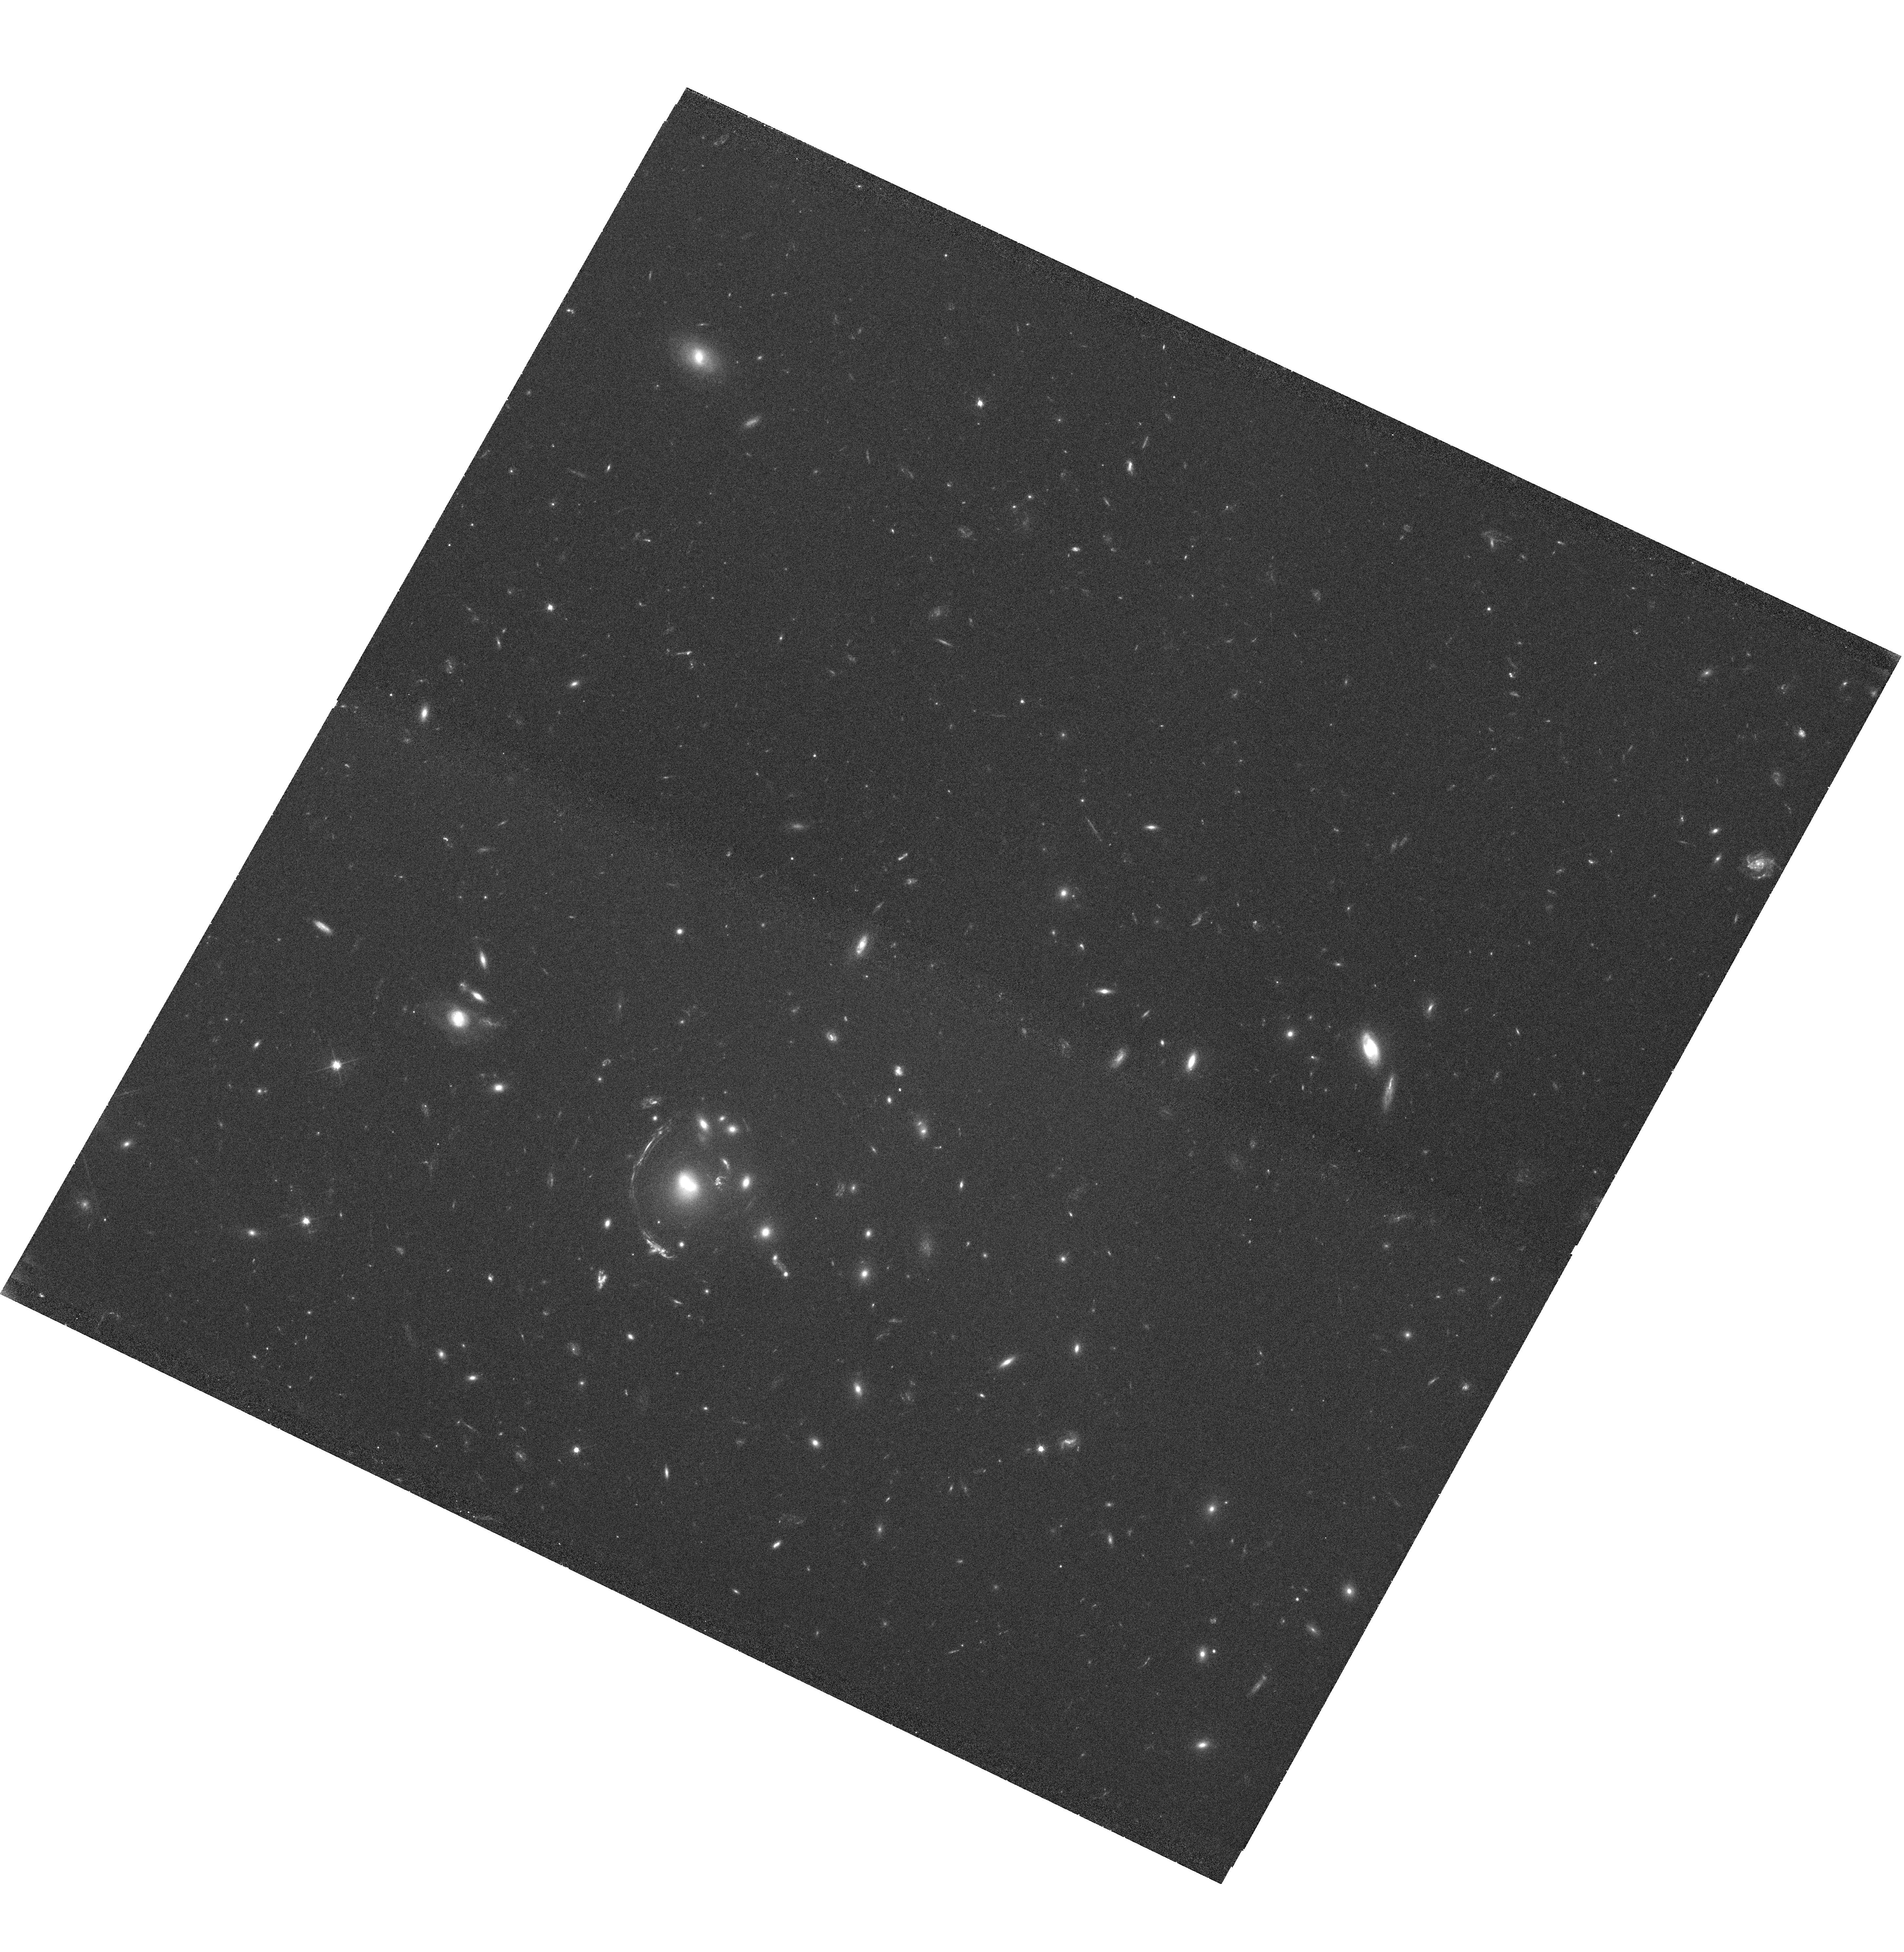
Target: LRG-3-817. Instrument: WFC3/UVIS. Filter: F606W. Exposure: 40 min. Observation ID: hst_11602_01_wfc3_uvis_f606w_ib4801

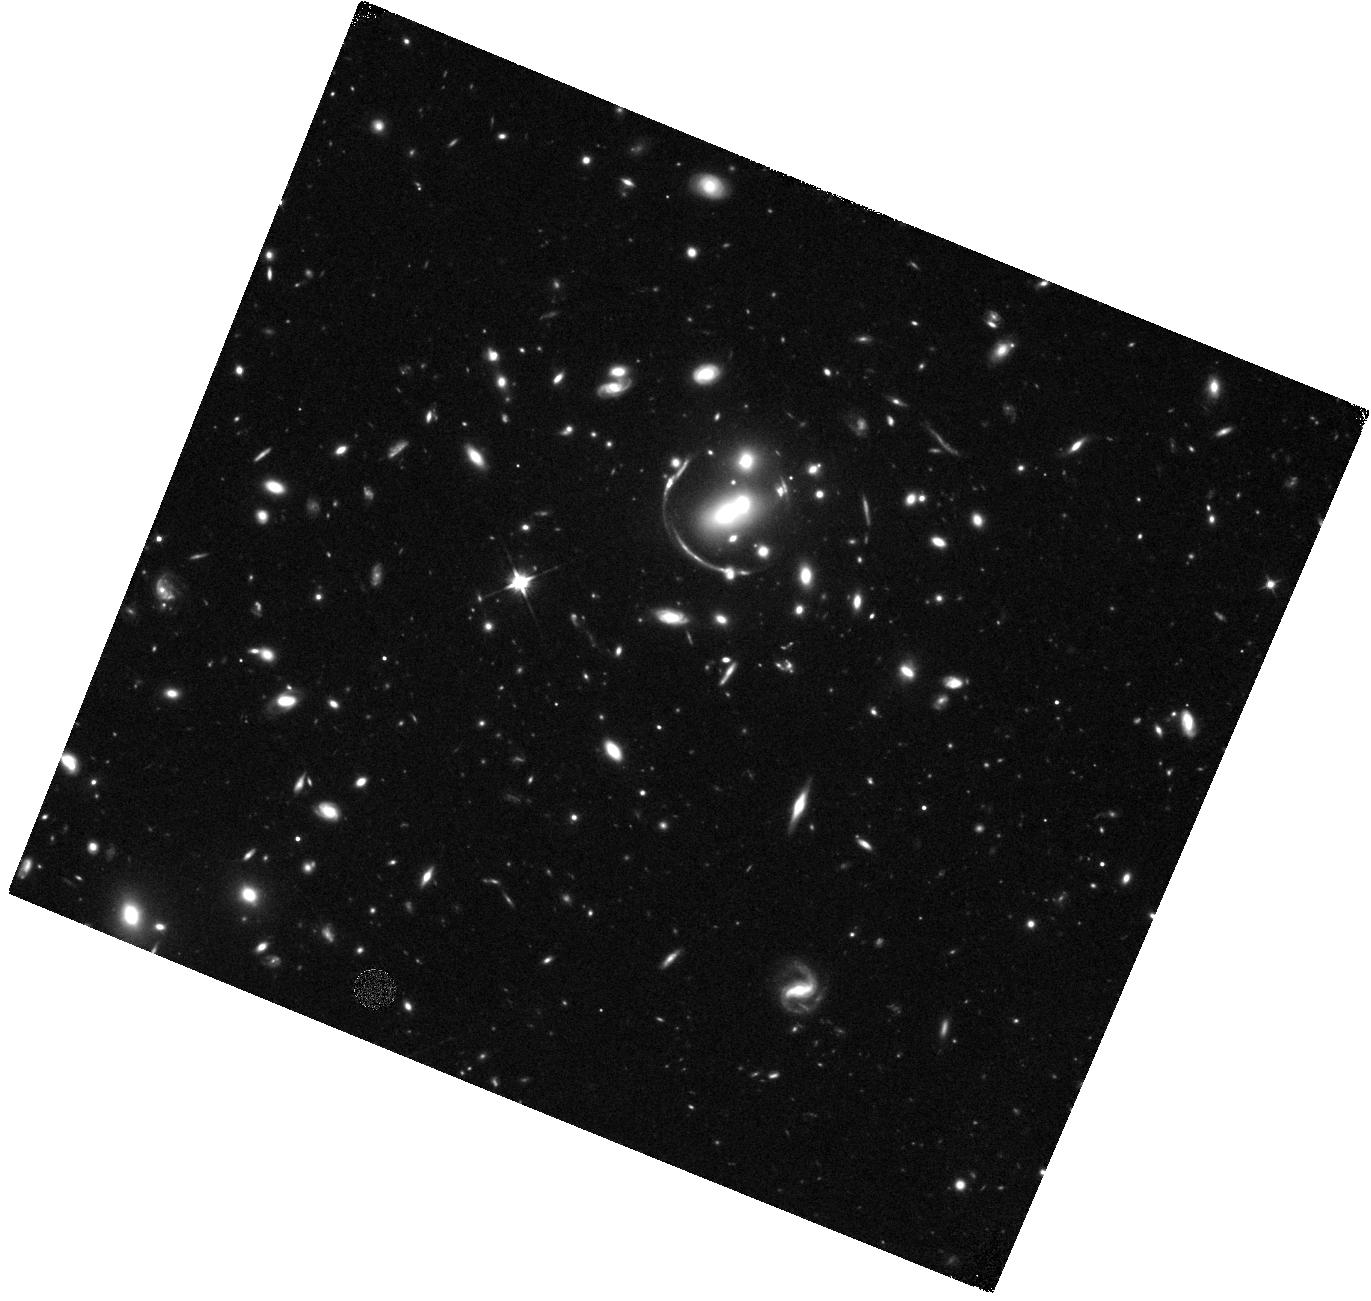
Target: LRG-4-606. Instrument: WFC3/IR. Filter: F110W. Exposure: 40 min. Observation ID: hst_11602_06_wfc3_ir_f110w_ib4806

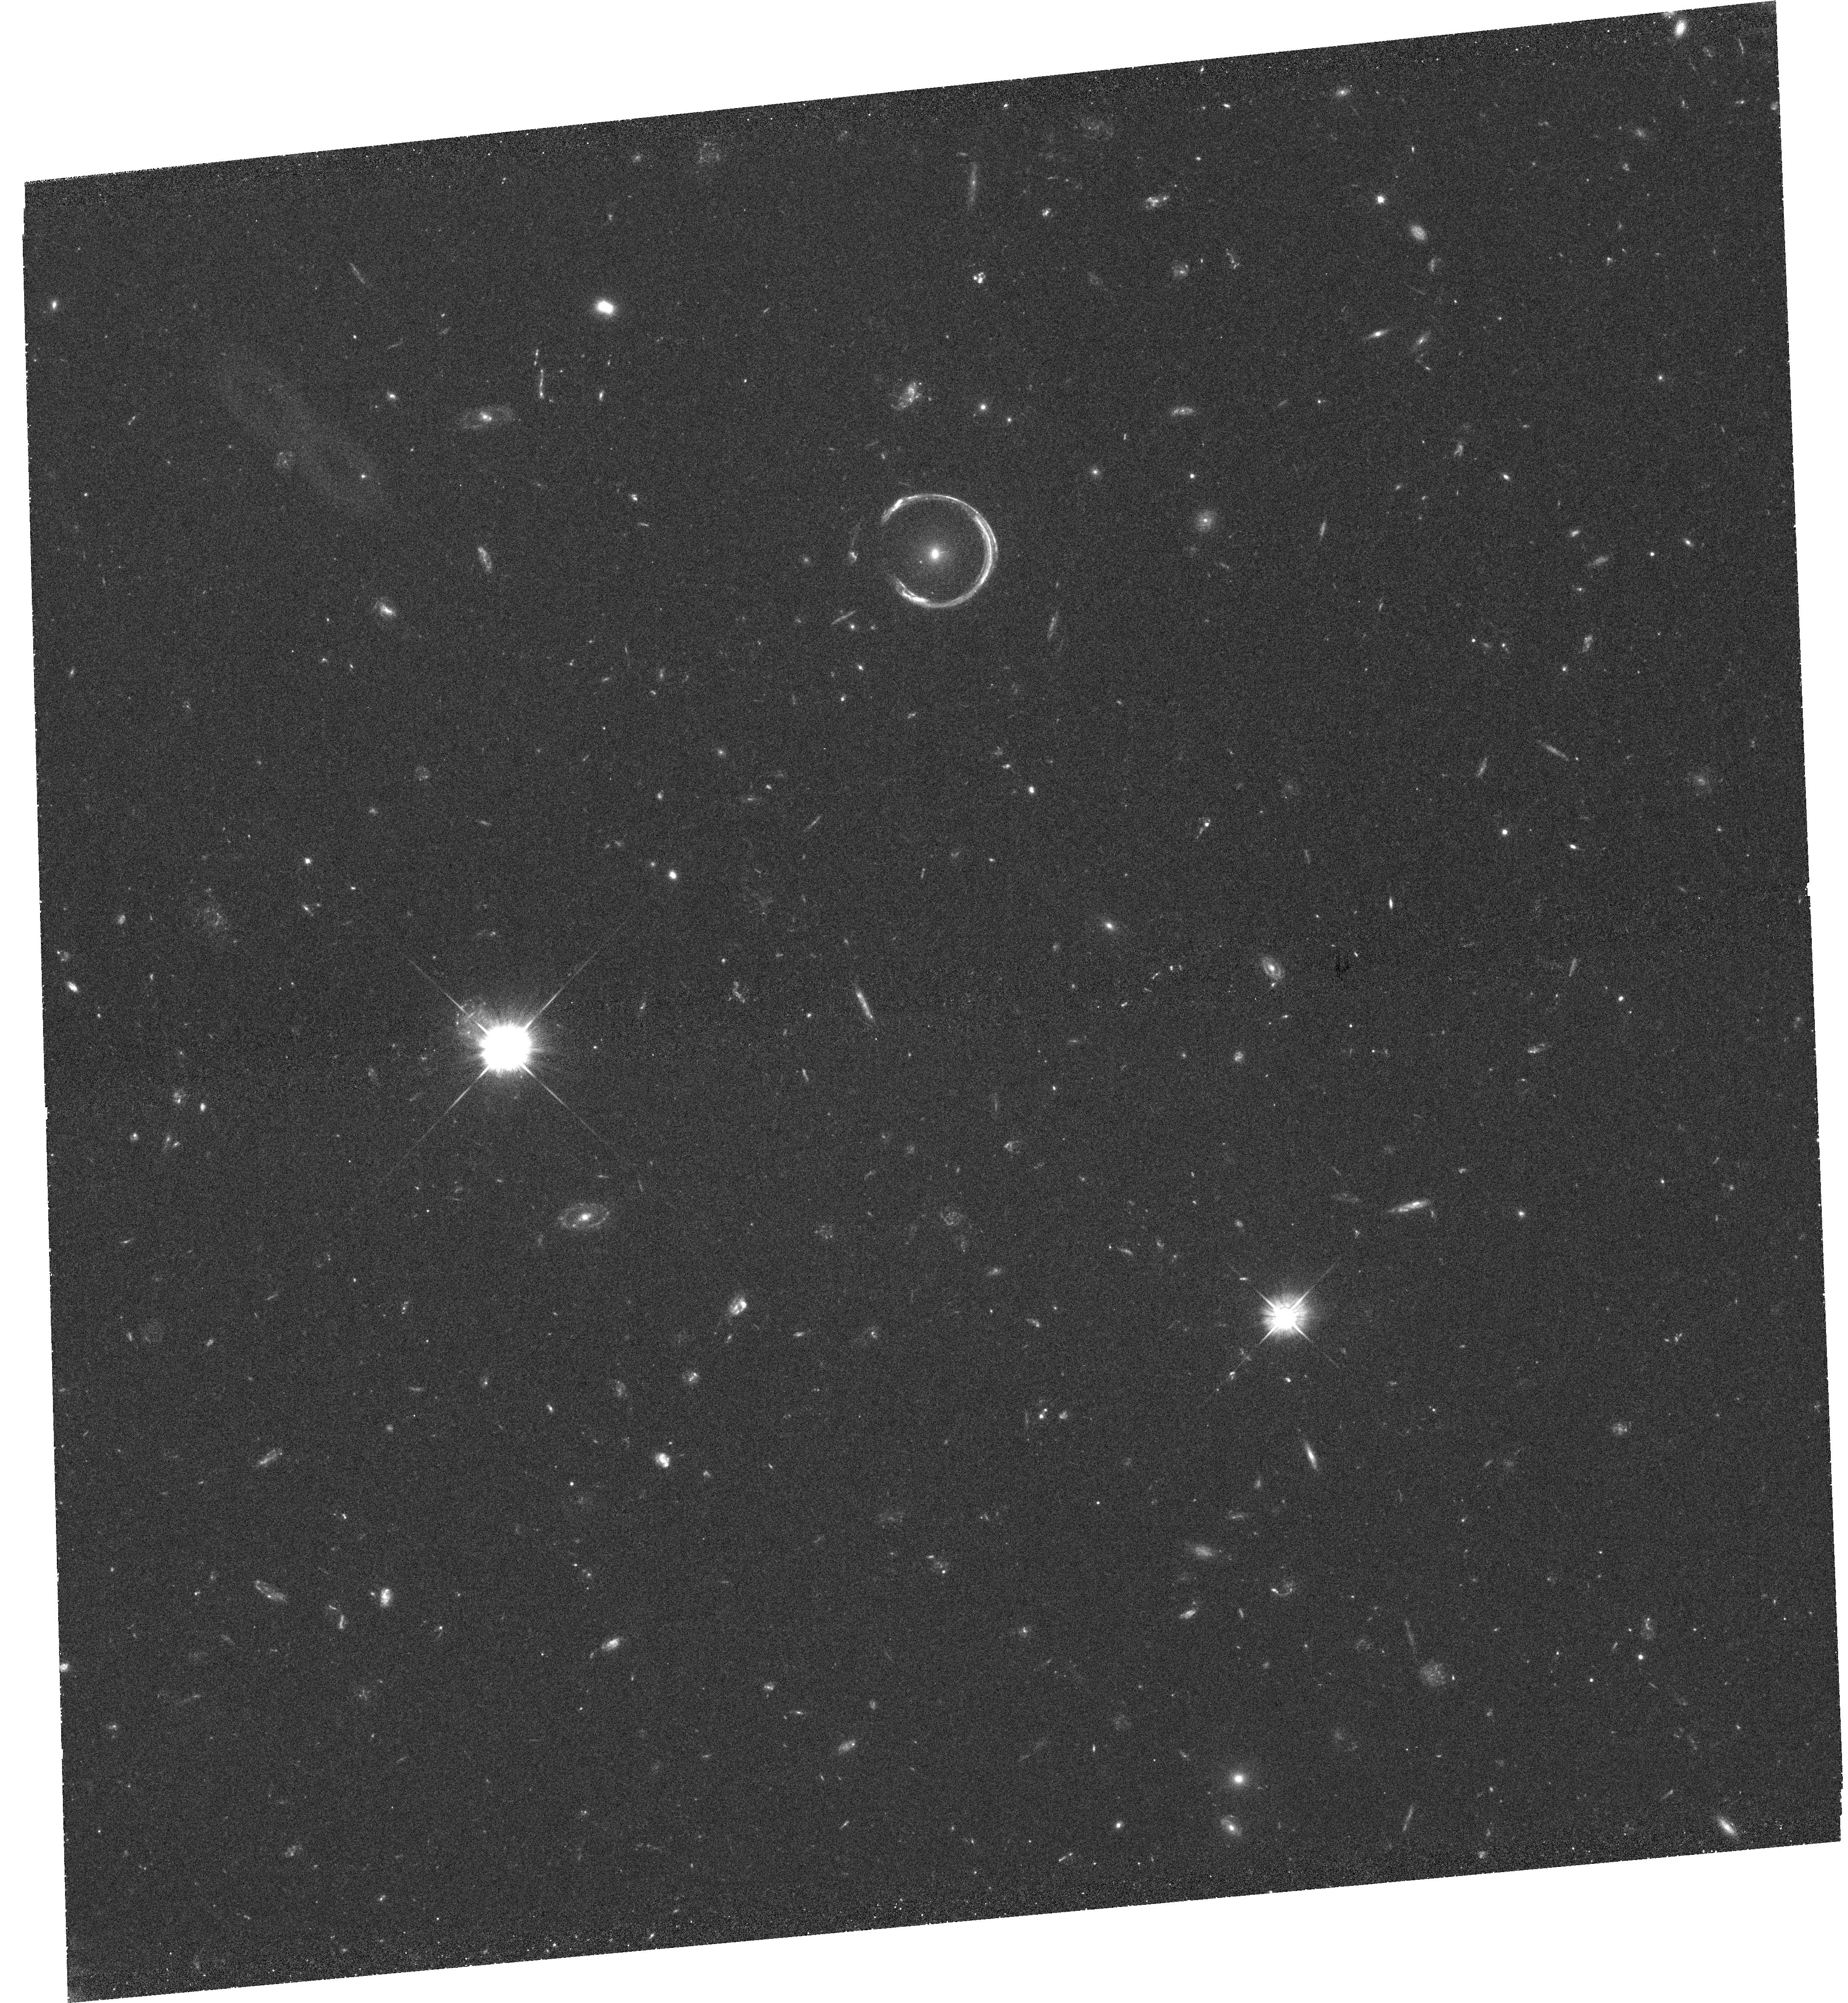
Target: LRG-3-757. Instrument: WFC3/UVIS. Filter: F475W. Exposure: 1.5 h. Observation ID: hst_11602_02_wfc3_uvis_f475w_ib4802

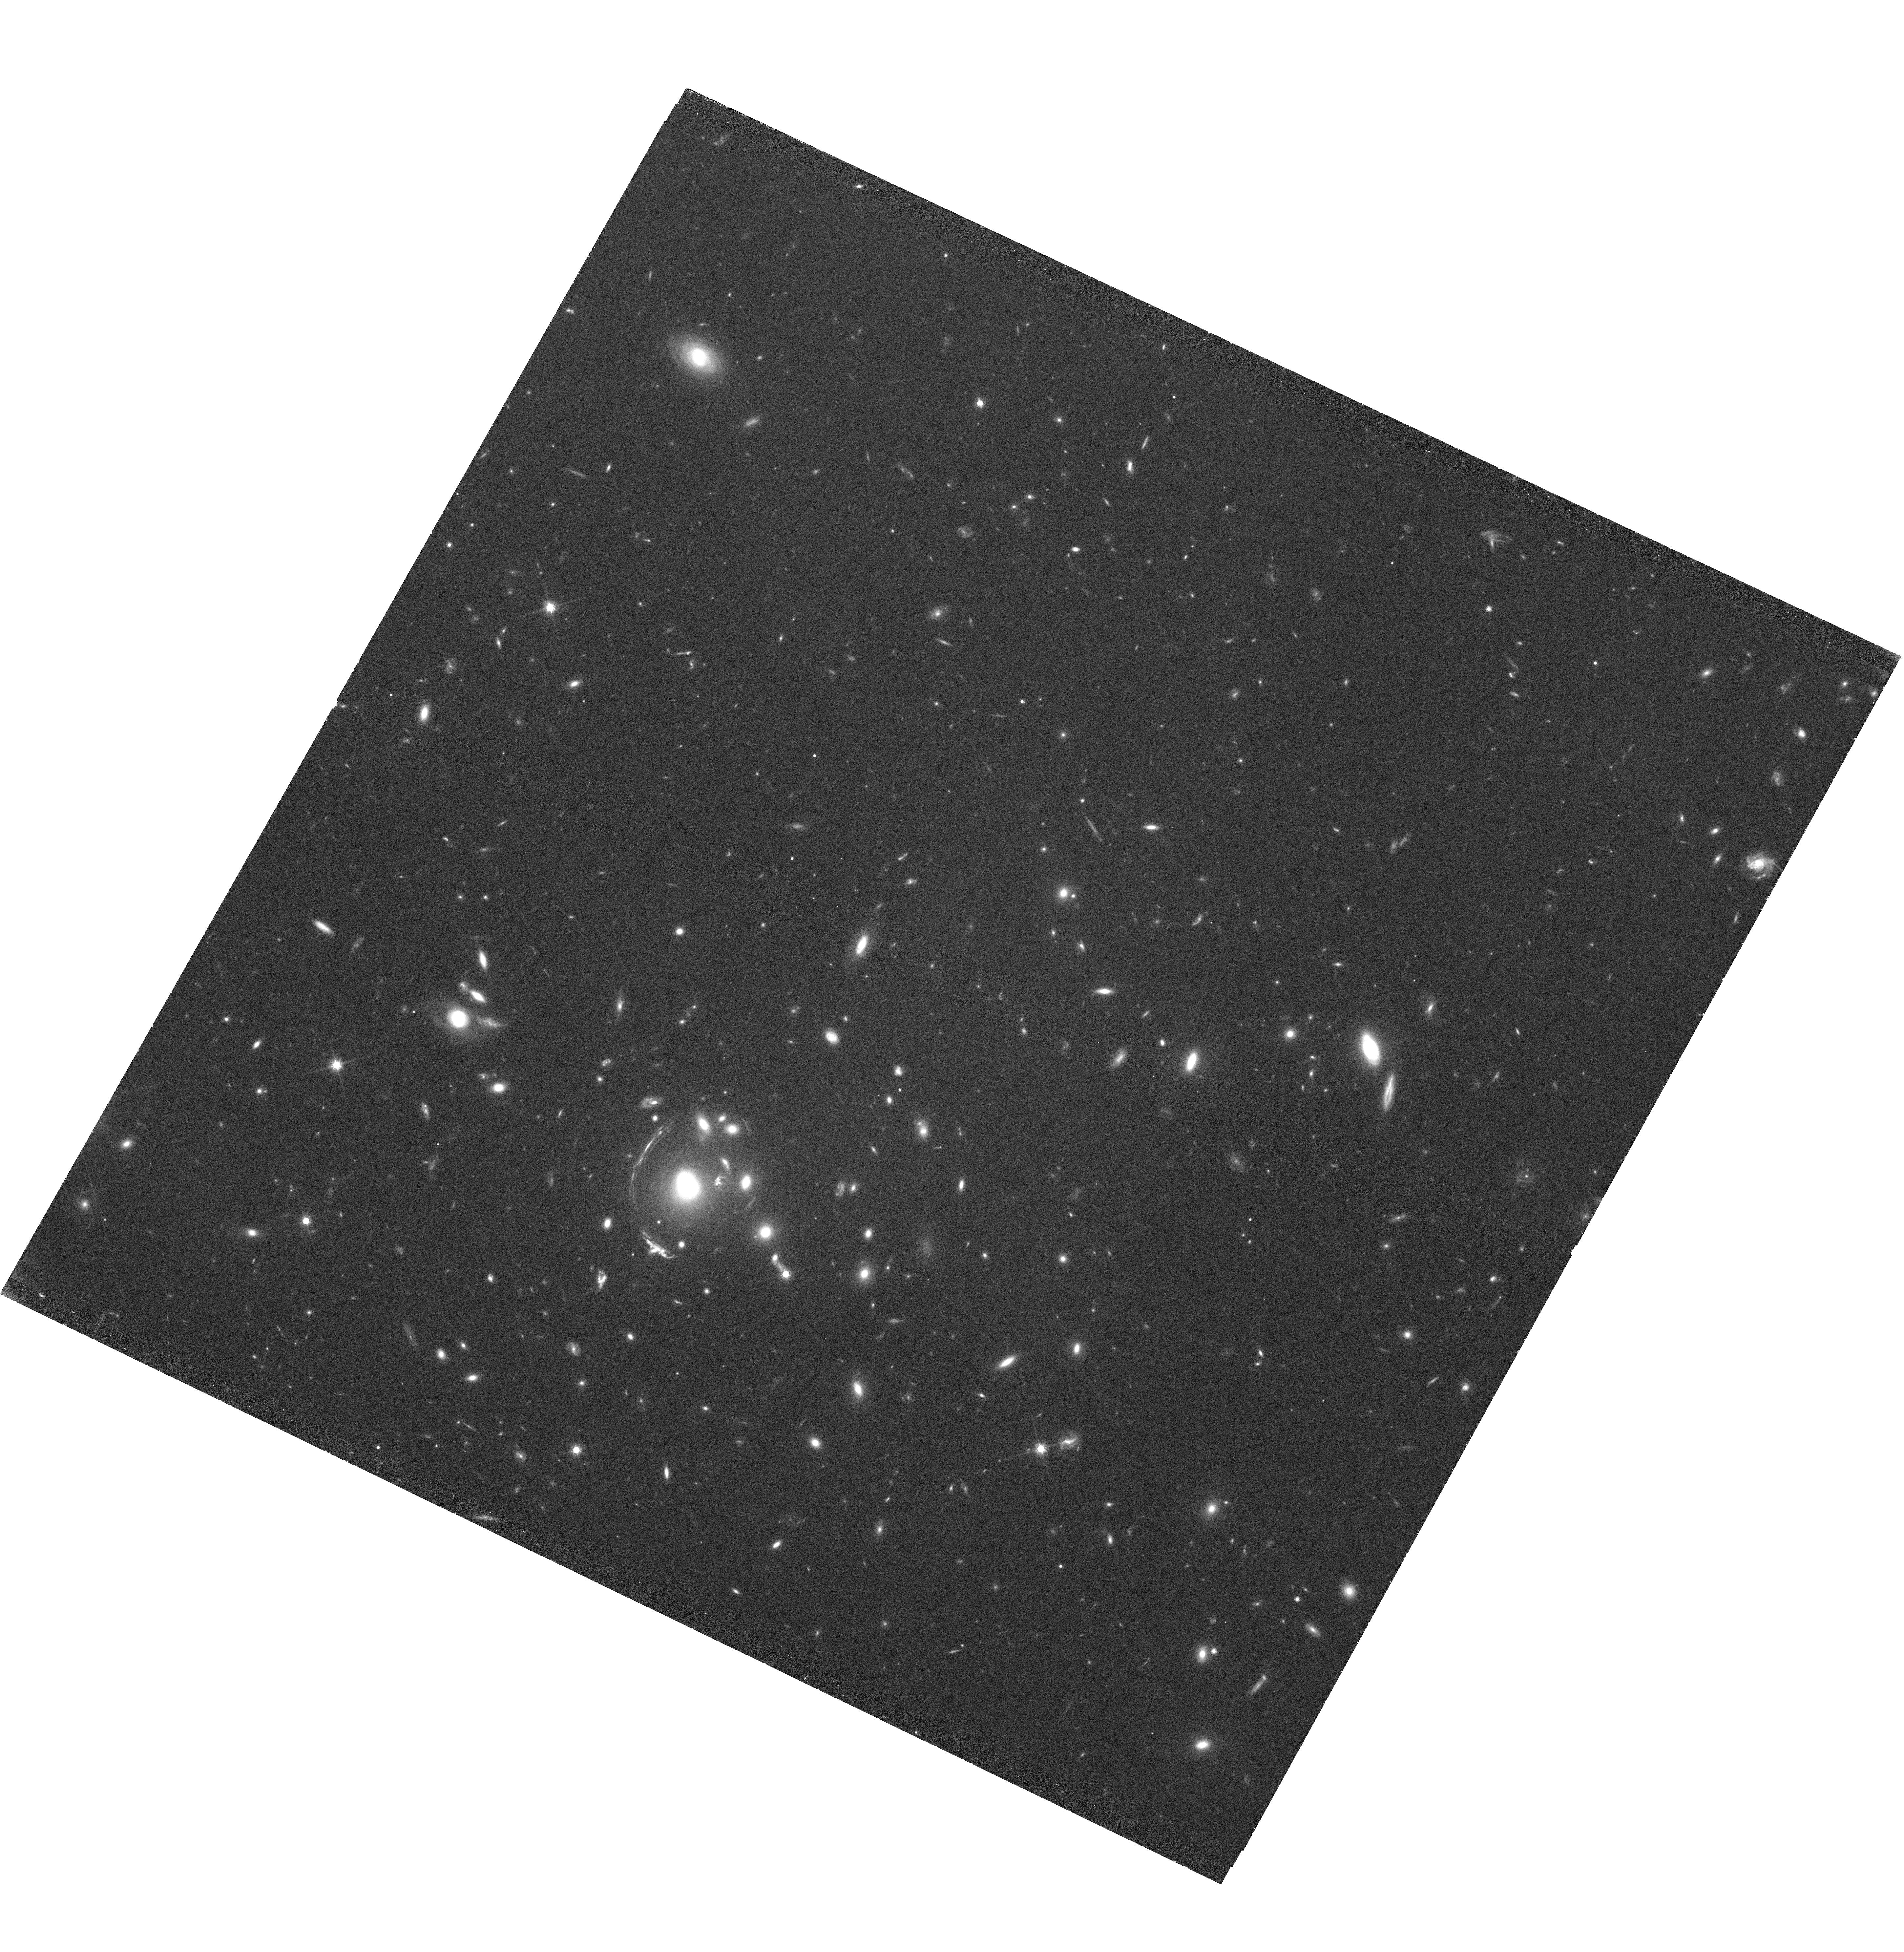
Target: LRG-3-817. Instrument: WFC3/UVIS. Filter: F814W. Exposure: 1.6 h. Observation ID: hst_11602_01_wfc3_uvis_f814w_ib4801

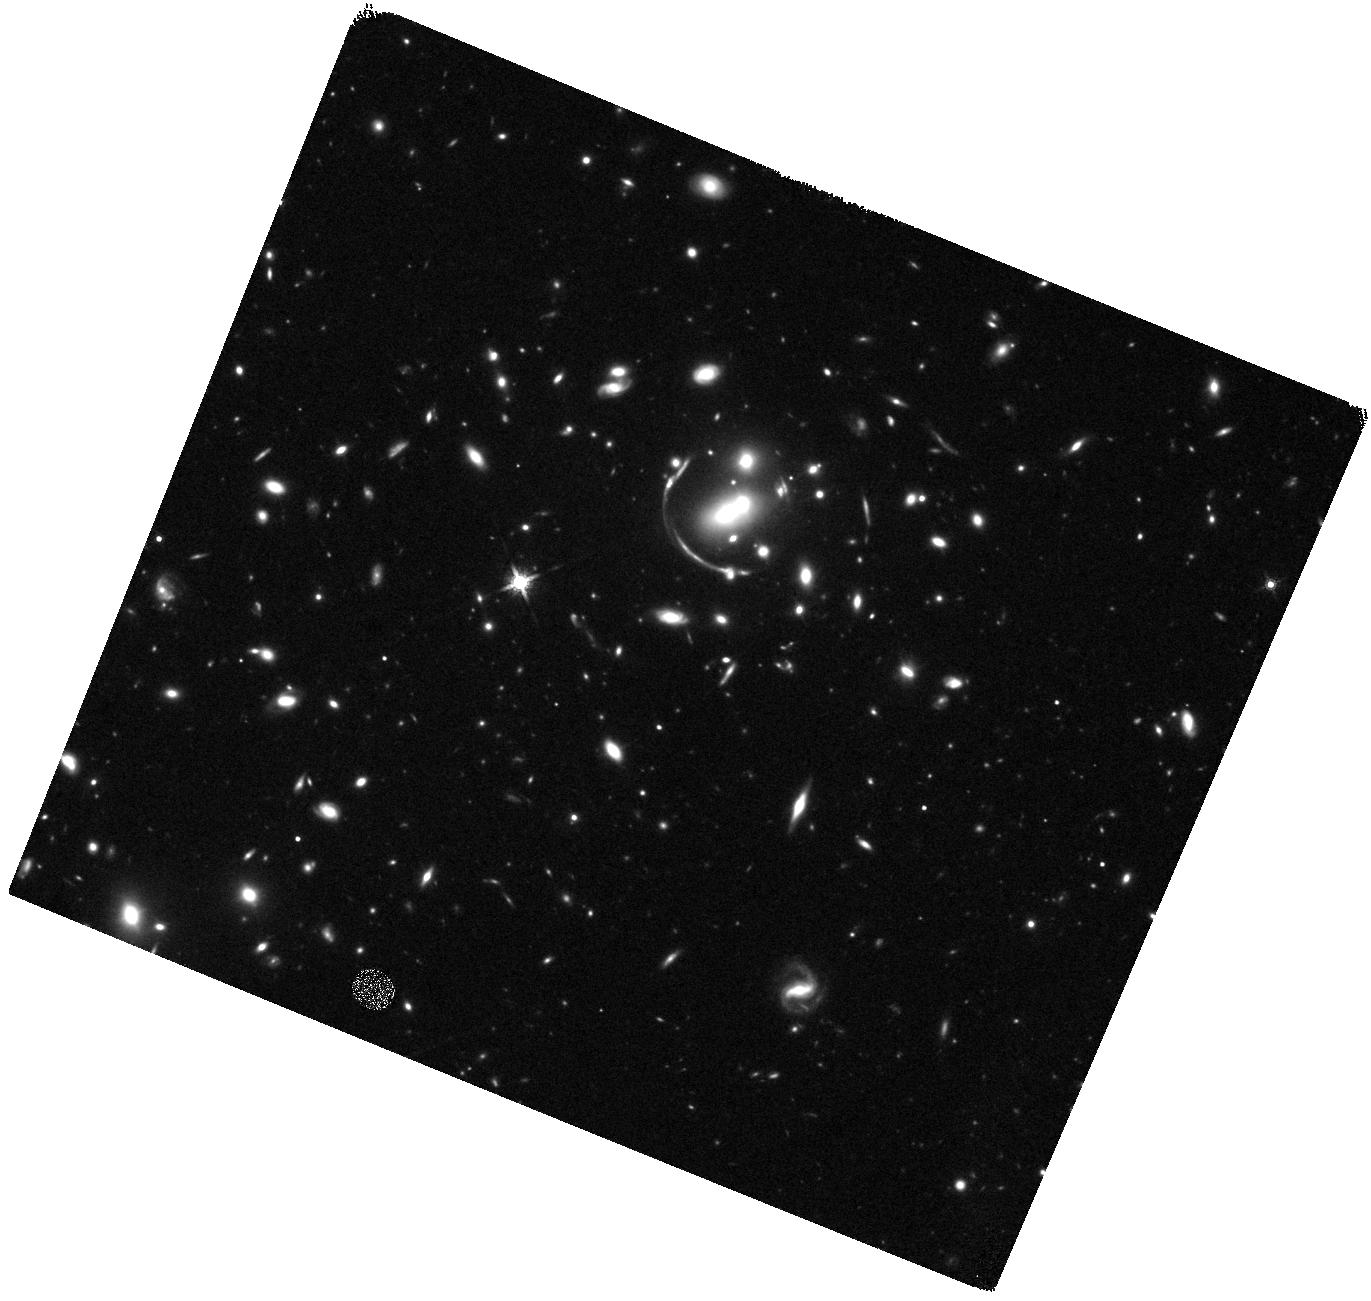
Target: LRG-4-606. Instrument: WFC3/IR. Filter: F160W. Exposure: 47 min. Observation ID: hst_11602_06_wfc3_ir_f160w_ib4806

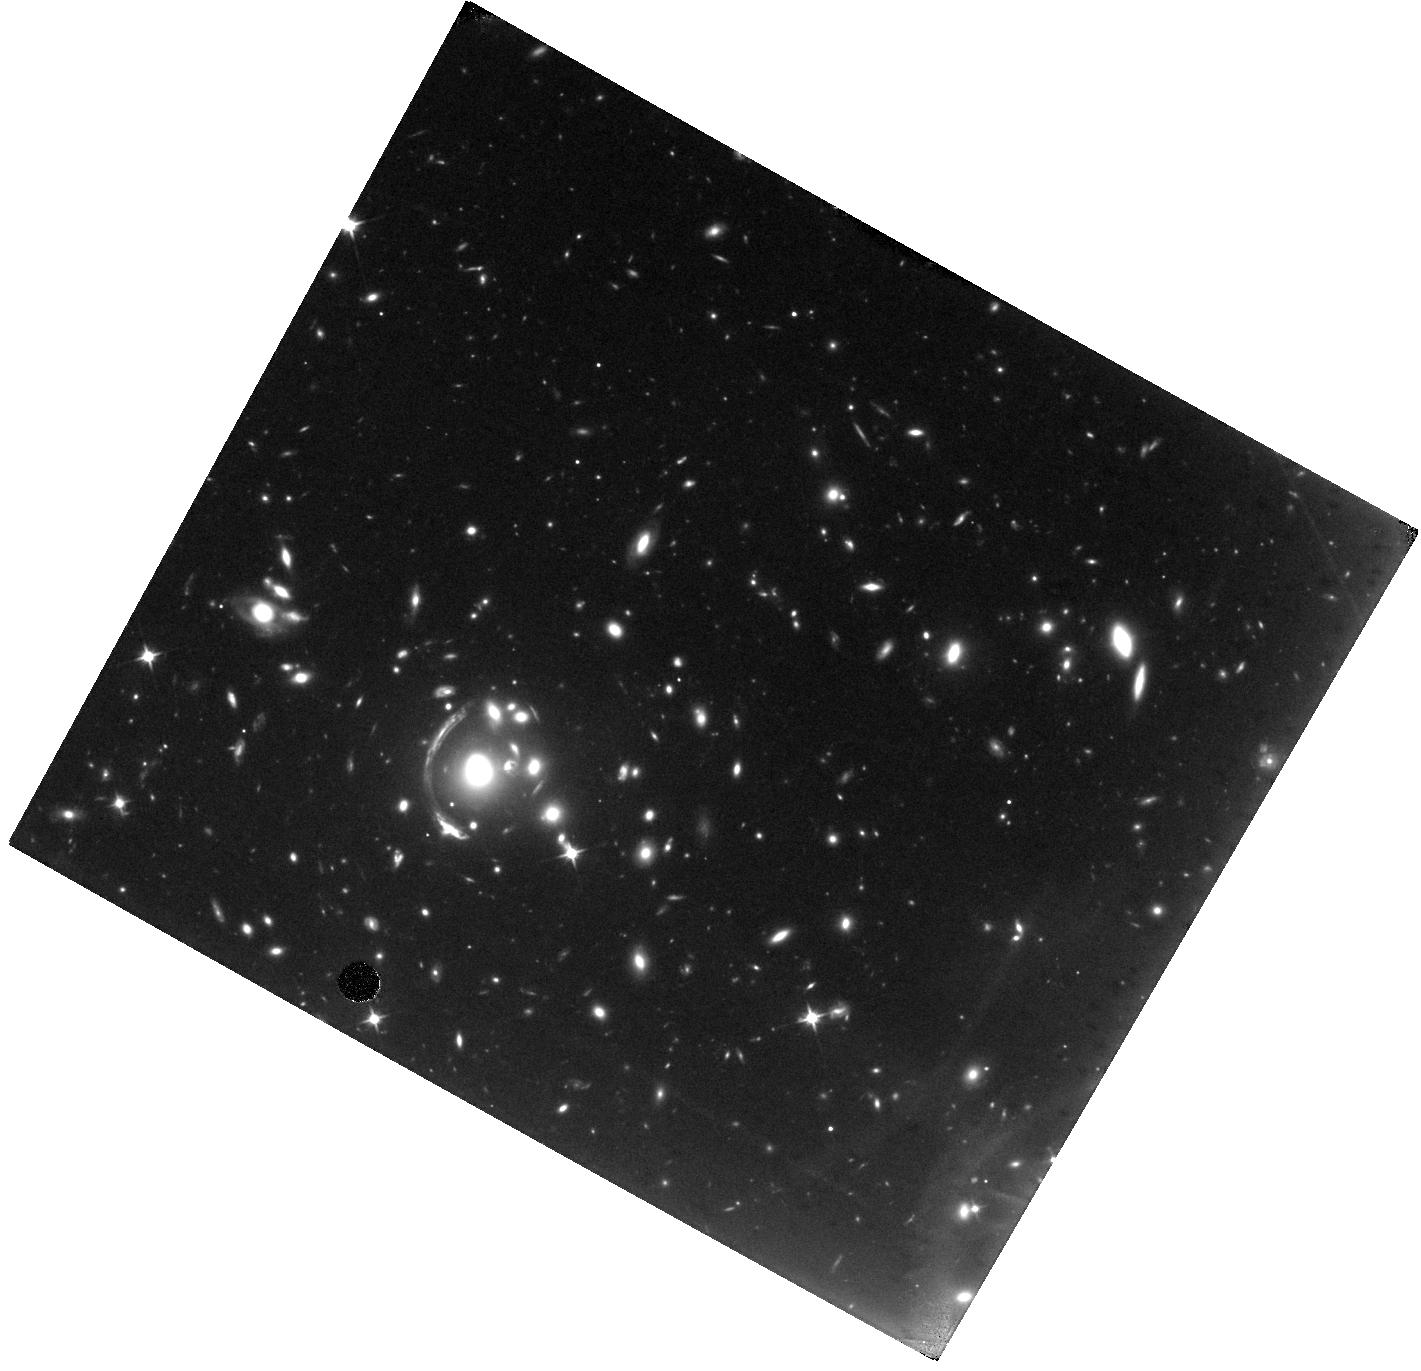
Target: LRG-3-817. Instrument: WFC3/IR. Filter: F110W. Exposure: 40 min. Observation ID: hst_11602_04_wfc3_ir_f110w_ib4804

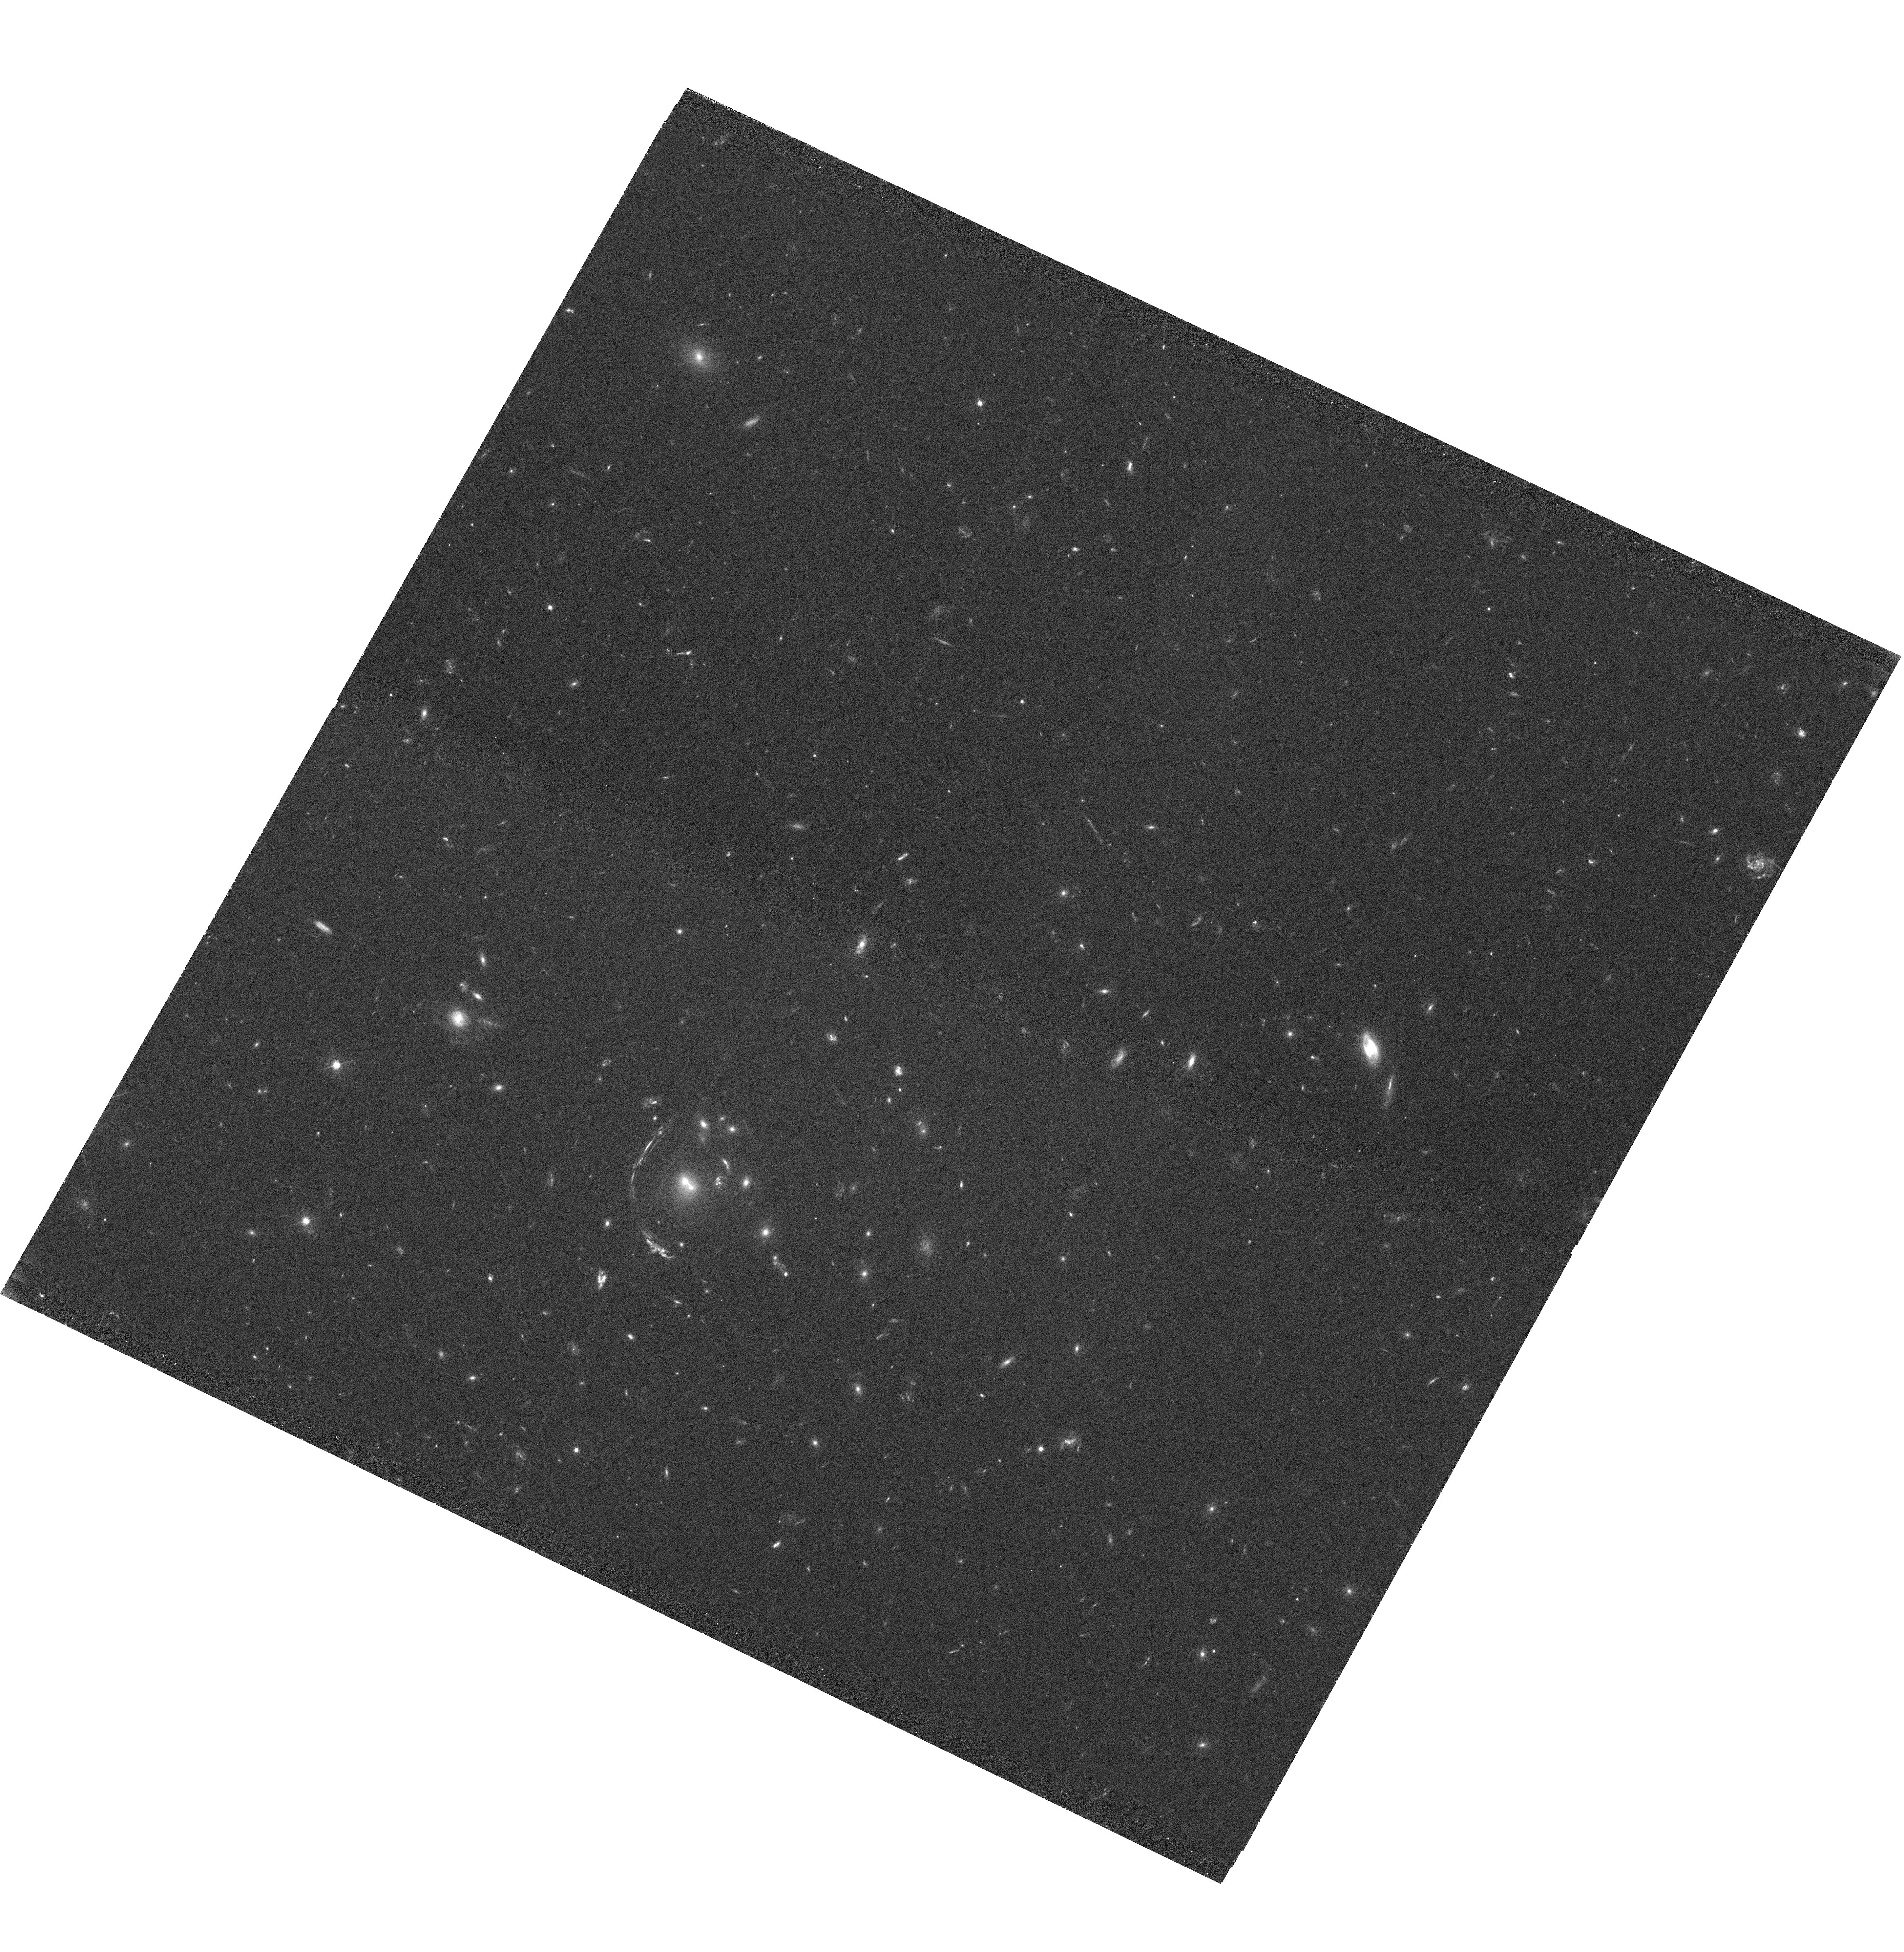
Target: LRG-3-817. Instrument: WFC3/UVIS. Filter: F475W. Exposure: 1.5 h. Observation ID: hst_11602_01_wfc3_uvis_f475w_ib4801

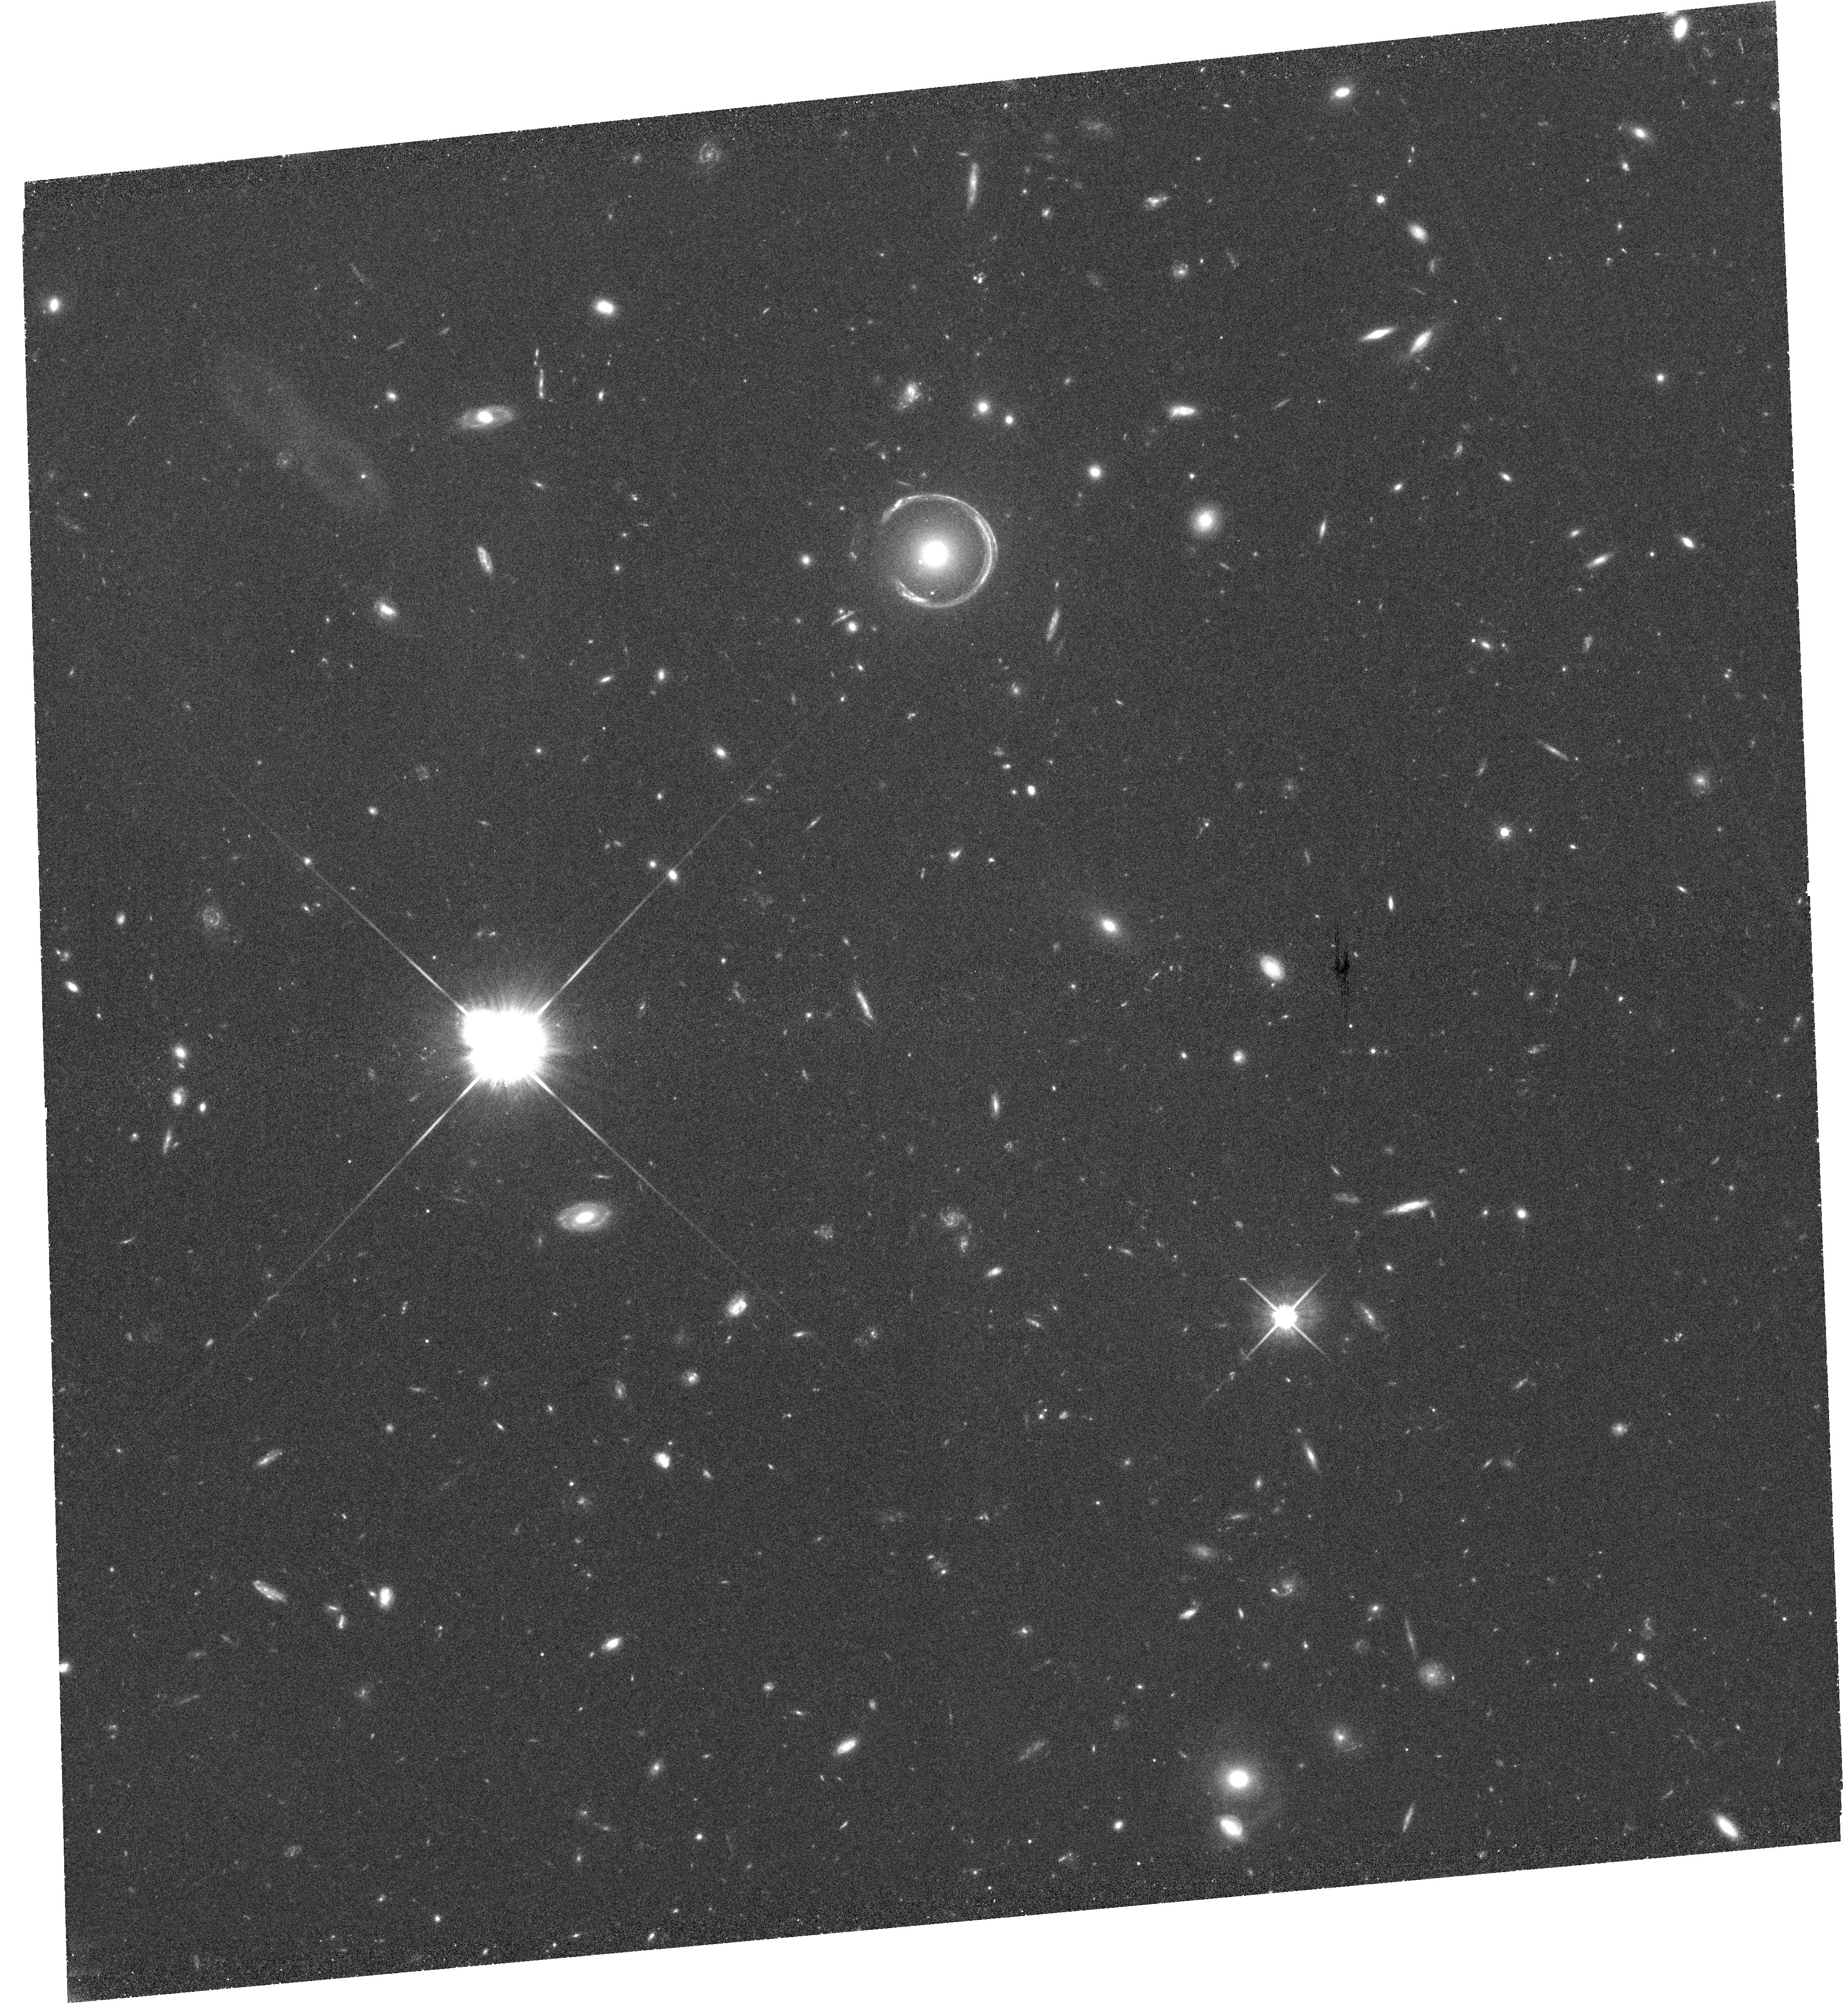
Target: LRG-3-757. Instrument: WFC3/UVIS. Filter: F814W. Exposure: 1.6 h. Observation ID: hst_11602_02_wfc3_uvis_f814w_ib4802

High-resolution imaging of three new UV-bright lensed arcs (PI: Allam, Sahar S.)

We have identified and spectroscopically confirmed three new strongly lensed, UV-bright star-forming galaxies at z ~ 2 that are similar to the well-studied gravitationally lensed Lyman Break Galaxy (LBG) MS1512-cB58, and are of comparable brightness to the ''8 O'Clock Arc'' (Allam et al. 2007) and ''Clone'' systems (Lin et al. 2008). The 8 O'Clock Arc and Clone have already been awarded 20 orbits for deep WFPC2 and NICMOS imaging in five bands (HST cycle 16, Program 11167, PI: Allam). Adding these three recently discovered objects thus completes a unique set of the brightest known strongly lensed galaxies at z ~ 2, with magnitudes of r~20-21, and they provide a new window into the detailed study of the properties of high redshift galaxies. We propose 21 orbits for deep WFC3 imaging in five bands (F475W, F606W, F814W, F110W, and F160W) in order to construct detailed lensing models, to probe the mass and light profiles of the lensing galaxies and their environments, and to constrain the spectral energy distributions, star formation histories, and morphologies of the lensed galaxies.